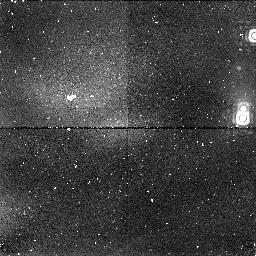
Target: OMC-2A
Instrument: NICMOS/NIC1
Filter: F164N
Exposure: 13 min
Observation ID: n3up02030

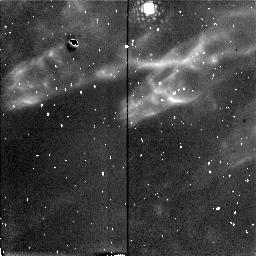
Target: OMC-HH10
Instrument: NICMOS/NIC2
Filter: F212N
Exposure: 21 min
Observation ID: n3up08050

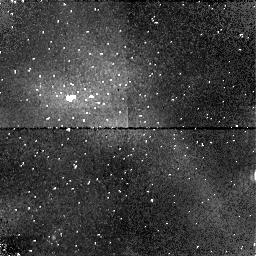
Target: OMC-2C
Instrument: NICMOS/NIC1
Filter: F164N
Exposure: 13 min
Observation ID: n3up04030

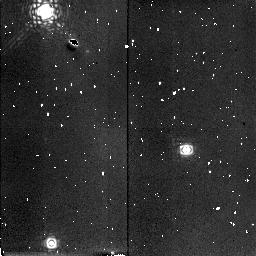
Target: OMC-FINGER
Instrument: NICMOS/NIC2
Filter: F215N
Exposure: 19 min
Observation ID: n3up09060

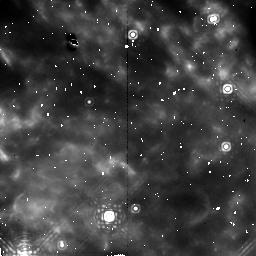
Target: OMC-2E
Instrument: NICMOS/NIC2
Filter: F212N
Exposure: 21 min
Observation ID: n3up06010

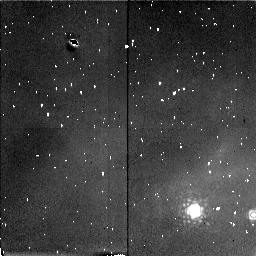
Target: OMC-HH1
Instrument: NICMOS/NIC2
Filter: F212N
Exposure: 21 min
Observation ID: n3up07050

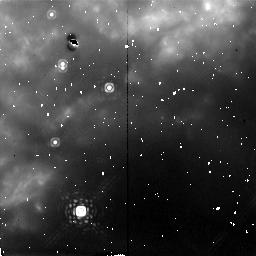
Target: OMC-2B
Instrument: NICMOS/NIC2
Filter: F212N
Exposure: 21 min
Observation ID: n3up03010

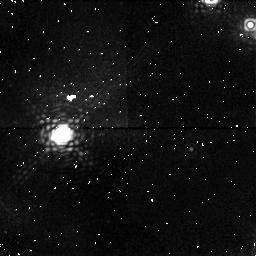
Target: OMC-2D
Instrument: NICMOS/NIC1
Filter: F164N
Exposure: 13 min
Observation ID: n3up05030

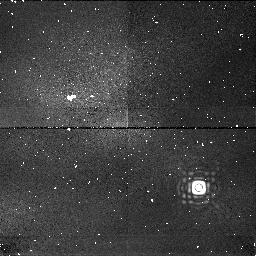
Target: OMC-HH10
Instrument: NICMOS/NIC1
Filter: F166N
Exposure: 13 min
Observation ID: n3up08020

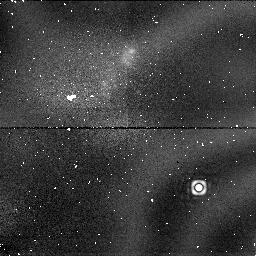
Target: OMC-HH10
Instrument: NICMOS/NIC1
Filter: F187N
Exposure: 6 min
Observation ID: n3up08030

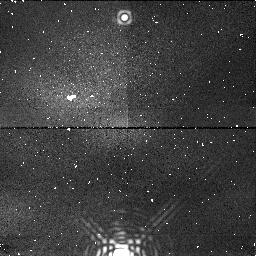
Target: OMC-2B
Instrument: NICMOS/NIC1
Filter: F190N
Exposure: 6 min
Observation ID: n3up03060

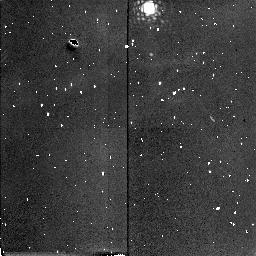
Target: OMC-HH10
Instrument: NICMOS/NIC2
Filter: F215N
Exposure: 19 min
Observation ID: n3up08060

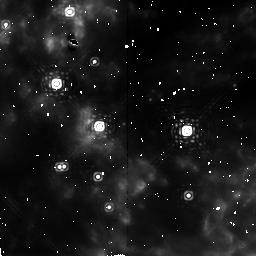
Target: OMC-2C
Instrument: NICMOS/NIC2
Filter: F212N
Exposure: 21 min
Observation ID: n3up04010

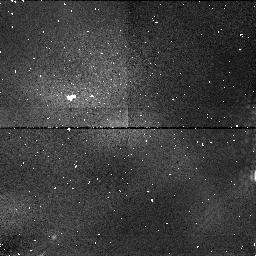
Target: OMC-2C
Instrument: NICMOS/NIC1
Filter: F166N
Exposure: 13 min
Observation ID: n3up04040

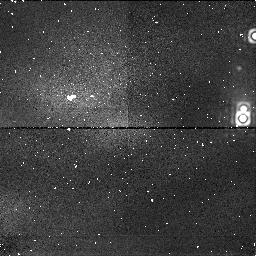
Target: OMC-2A
Instrument: NICMOS/NIC1
Filter: F190N
Exposure: 6 min
Observation ID: n3up02060

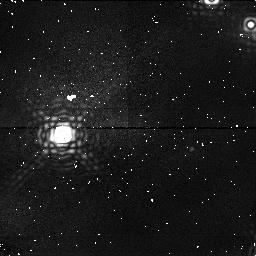
Target: OMC-2D
Instrument: NICMOS/NIC1
Filter: F190N
Exposure: 6 min
Observation ID: n3up05060

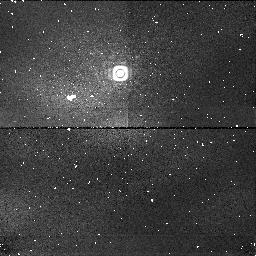
Target: OMC-2E
Instrument: NICMOS/NIC1
Filter: F190N
Exposure: 6 min
Observation ID: n3up06060

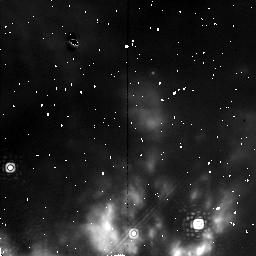
Target: OMC-2D
Instrument: NICMOS/NIC2
Filter: F215N
Exposure: 19 min
Observation ID: n3up05020

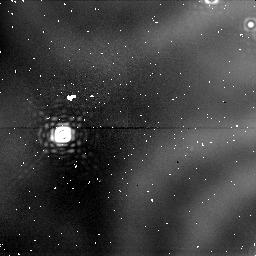
Target: OMC-2D
Instrument: NICMOS/NIC1
Filter: F187N
Exposure: 6 min
Observation ID: n3up05050

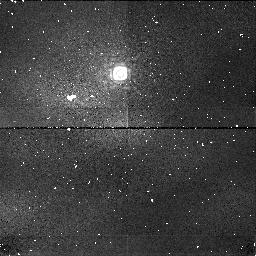
Target: OMC-2E
Instrument: NICMOS/NIC1
Filter: F166N
Exposure: 13 min
Observation ID: n3up06040

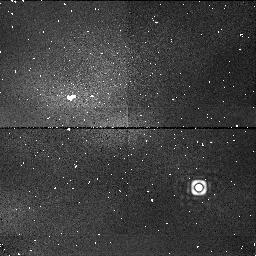
Target: OMC-HH10
Instrument: NICMOS/NIC1
Filter: F190N
Exposure: 6 min
Observation ID: n3up08040

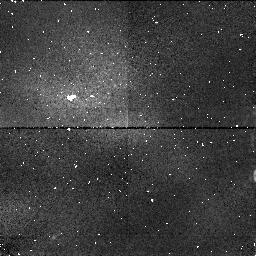
Target: OMC-2C
Instrument: NICMOS/NIC1
Filter: F190N
Exposure: 6 min
Observation ID: n3up04060

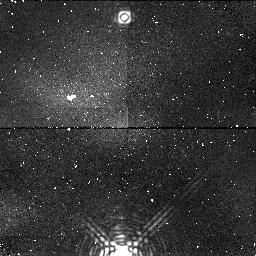
Target: OMC-2B
Instrument: NICMOS/NIC1
Filter: F164N
Exposure: 13 min
Observation ID: n3up03030

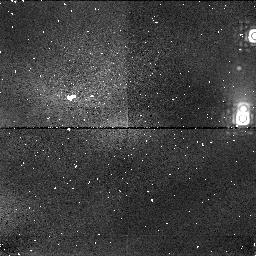
Target: OMC-2A
Instrument: NICMOS/NIC1
Filter: F166N
Exposure: 13 min
Observation ID: n3up02040

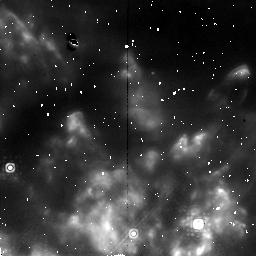
Target: OMC-2D
Instrument: NICMOS/NIC2
Filter: F212N
Exposure: 21 min
Observation ID: n3up05010

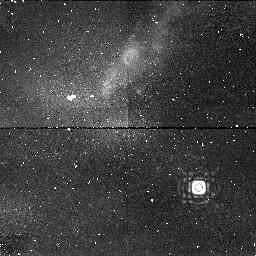
Target: OMC-HH10
Instrument: NICMOS/NIC1
Filter: F164N
Exposure: 13 min
Observation ID: n3up08010

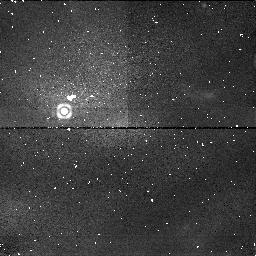
Target: OMC-HH1
Instrument: NICMOS/NIC1
Filter: F190N
Exposure: 6 min
Observation ID: n3up07040

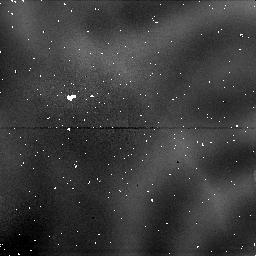
Target: OMC-2C
Instrument: NICMOS/NIC1
Filter: F187N
Exposure: 6 min
Observation ID: n3up04050

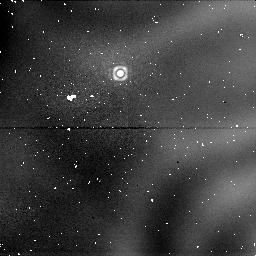
Target: OMC-2E
Instrument: NICMOS/NIC1
Filter: F187N
Exposure: 6 min
Observation ID: n3up06050

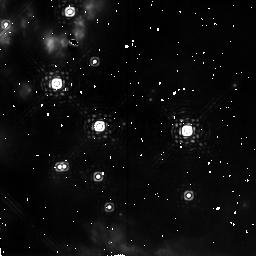
Target: OMC-2C
Instrument: NICMOS/NIC2
Filter: F215N
Exposure: 19 min
Observation ID: n3up04020

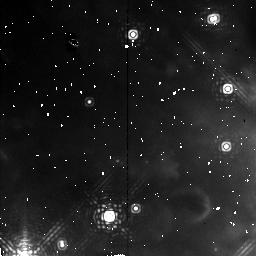
Target: OMC-2E
Instrument: NICMOS/NIC2
Filter: F215N
Exposure: 19 min
Observation ID: n3up06020

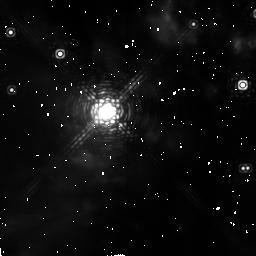
Target: OMC-2A
Instrument: NICMOS/NIC2
Filter: F215N
Exposure: 19 min
Observation ID: n3up02020

Orion OMC-1 (PI: Erickson, Edwin F.)

This area shows evidence for a strong outflow from the BNKL region with [FeII] "bullets" and the heads of molecular hydrogen "wakes" (see color plate in Infrared Astronomy with Arrays: The Next Generation, ed. I.S. McLean). NICMOS should reveal intriguing morphological detail, imaging the multiple finger-like features radiating from the BNKL region with high spatial resolution. These obervations will help to determine the true source of the outflow and help us to distinguish between different theories of the origins of the bullet/wake features. These near-IR observations will produce visually spectacular images and will provide an excellent complement to WFPC2 observations.